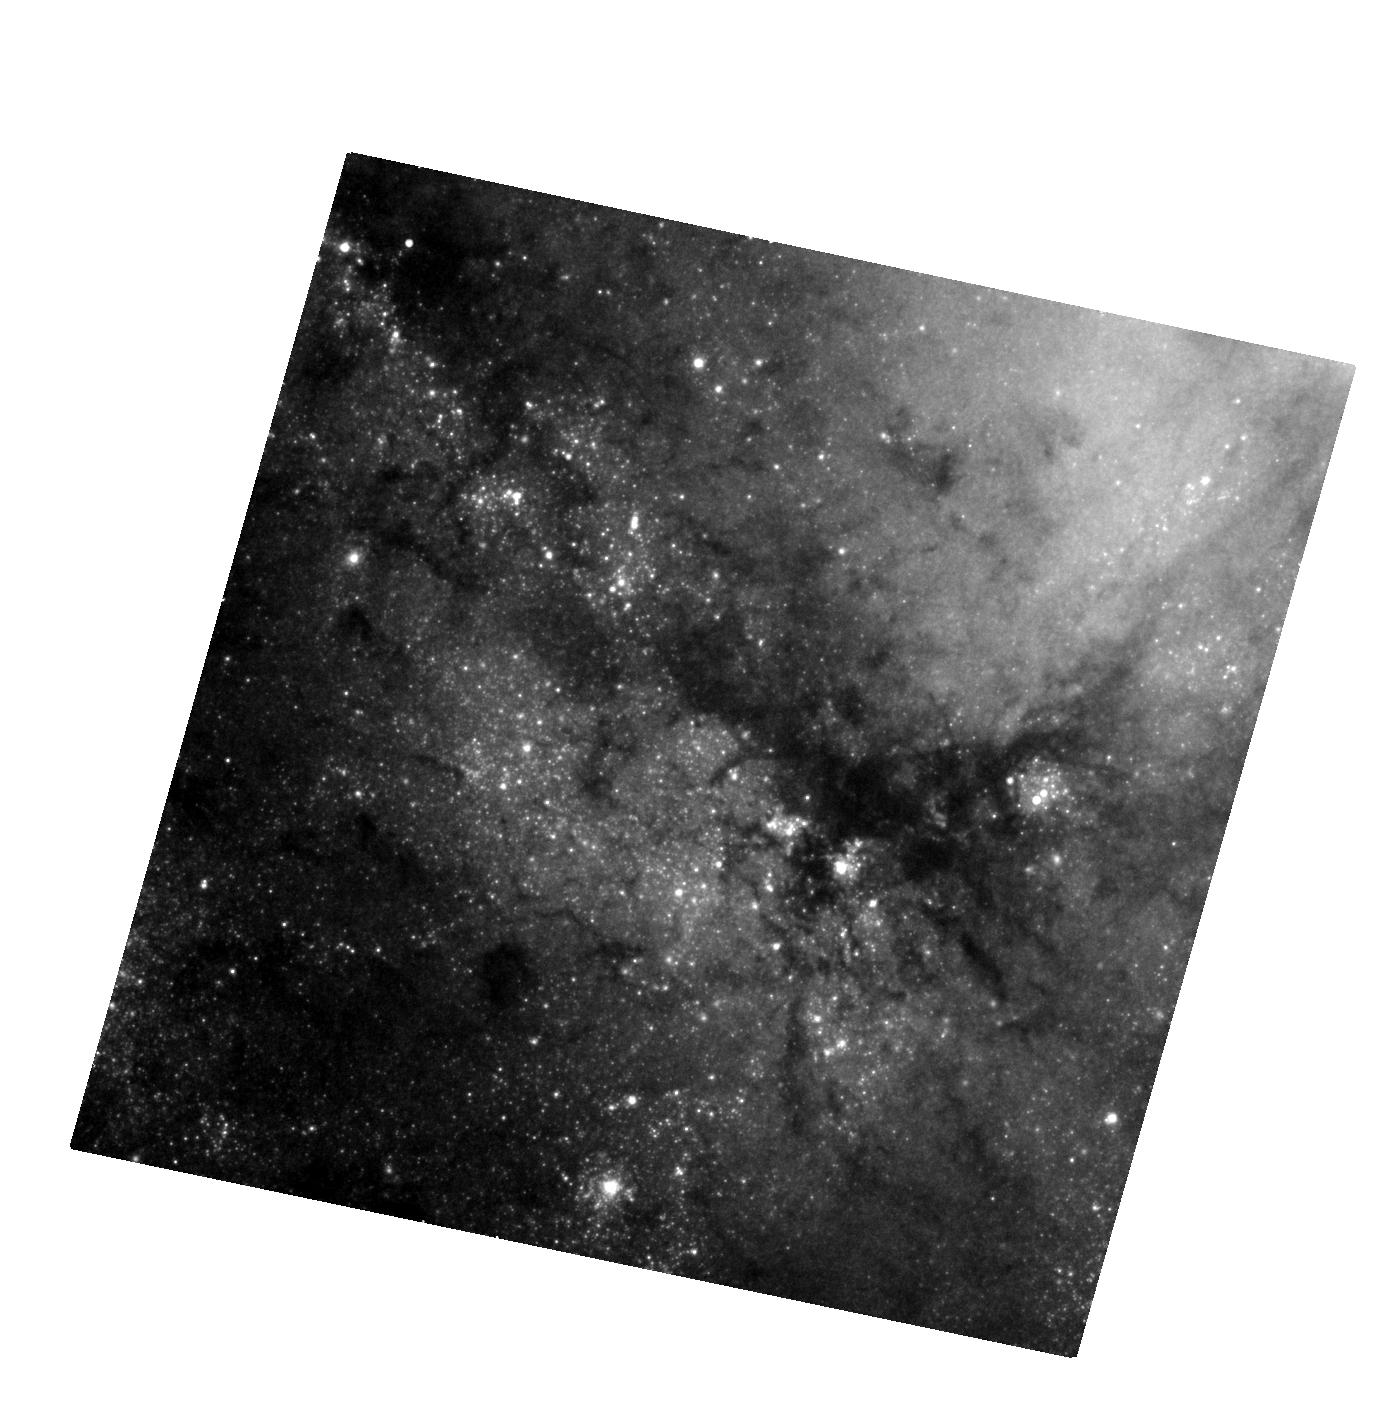
Target: SN-2009HD
Instrument: WFC3/UVIS
Filter: F814W
Exposure: 28 min
Observation ID: hst_12968_01_wfc3_uvis_f814w_ic0h01

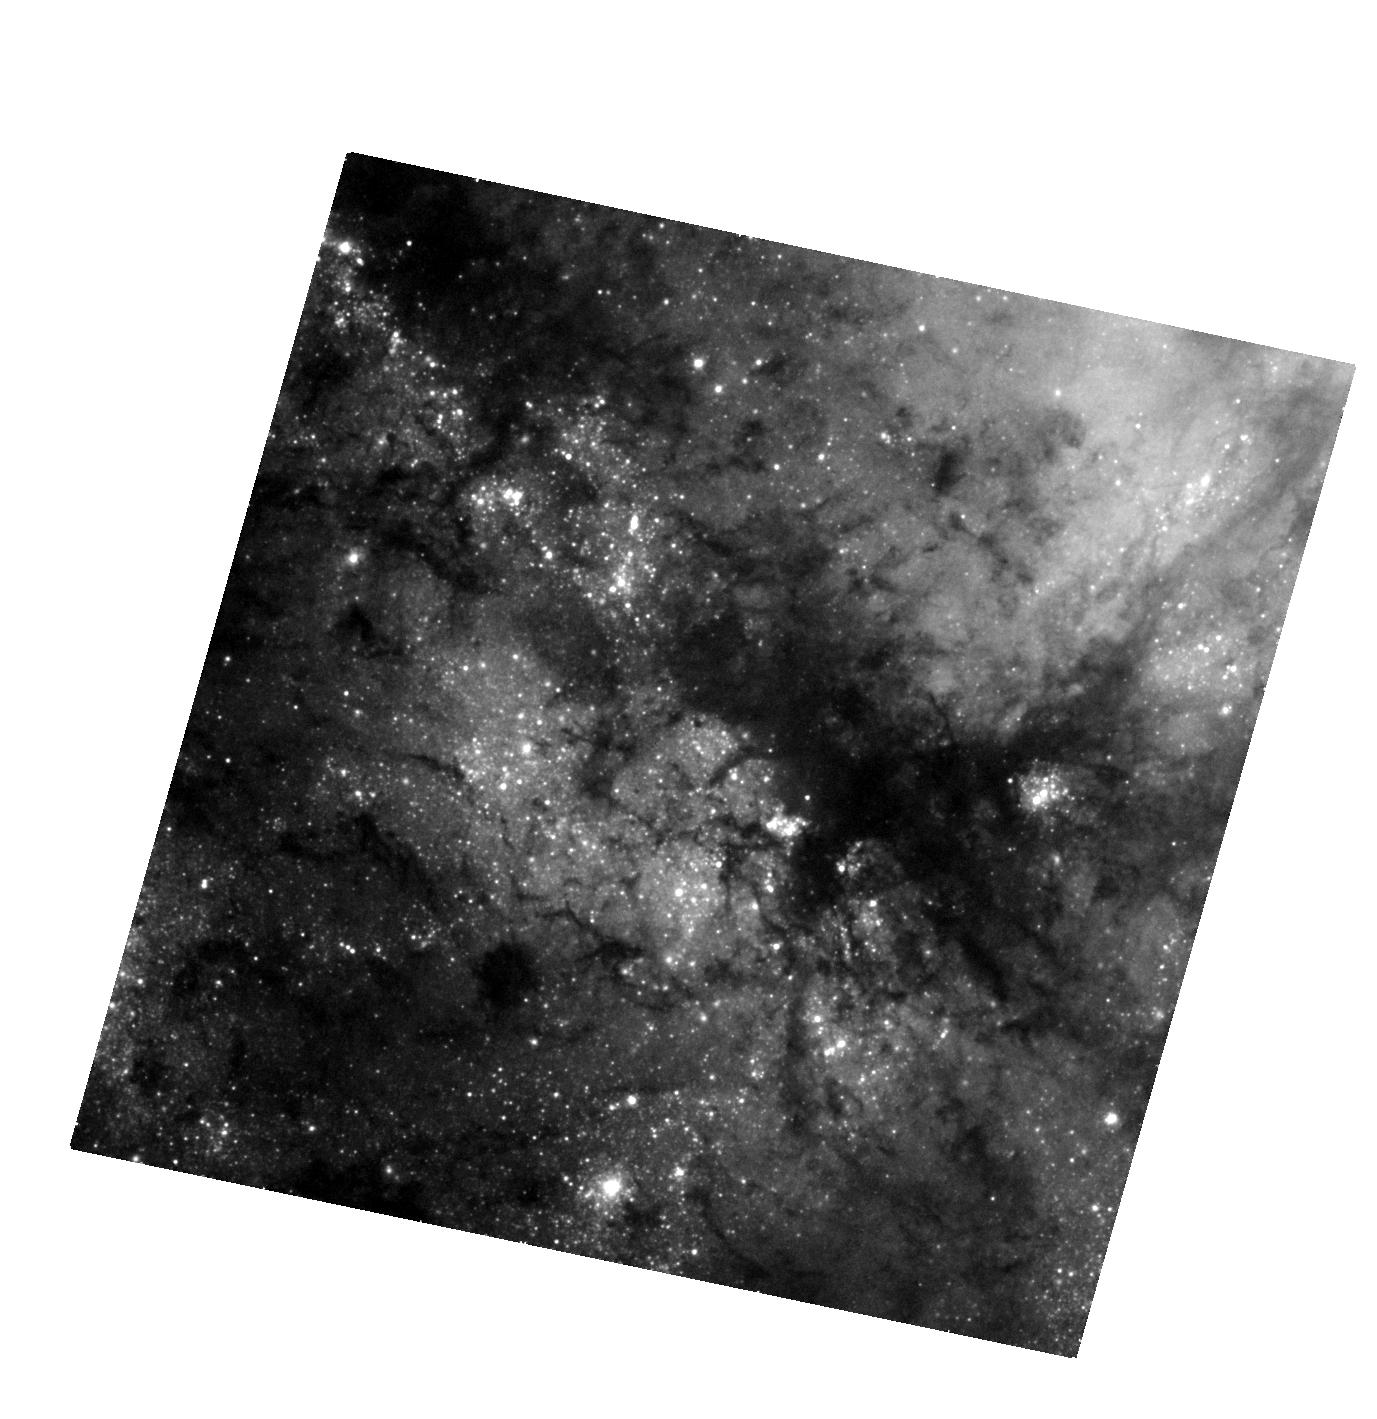
Target: SN-2009HD
Instrument: WFC3/UVIS
Filter: F555W
Exposure: 22 min
Observation ID: hst_12968_01_wfc3_uvis_f555w_ic0h01

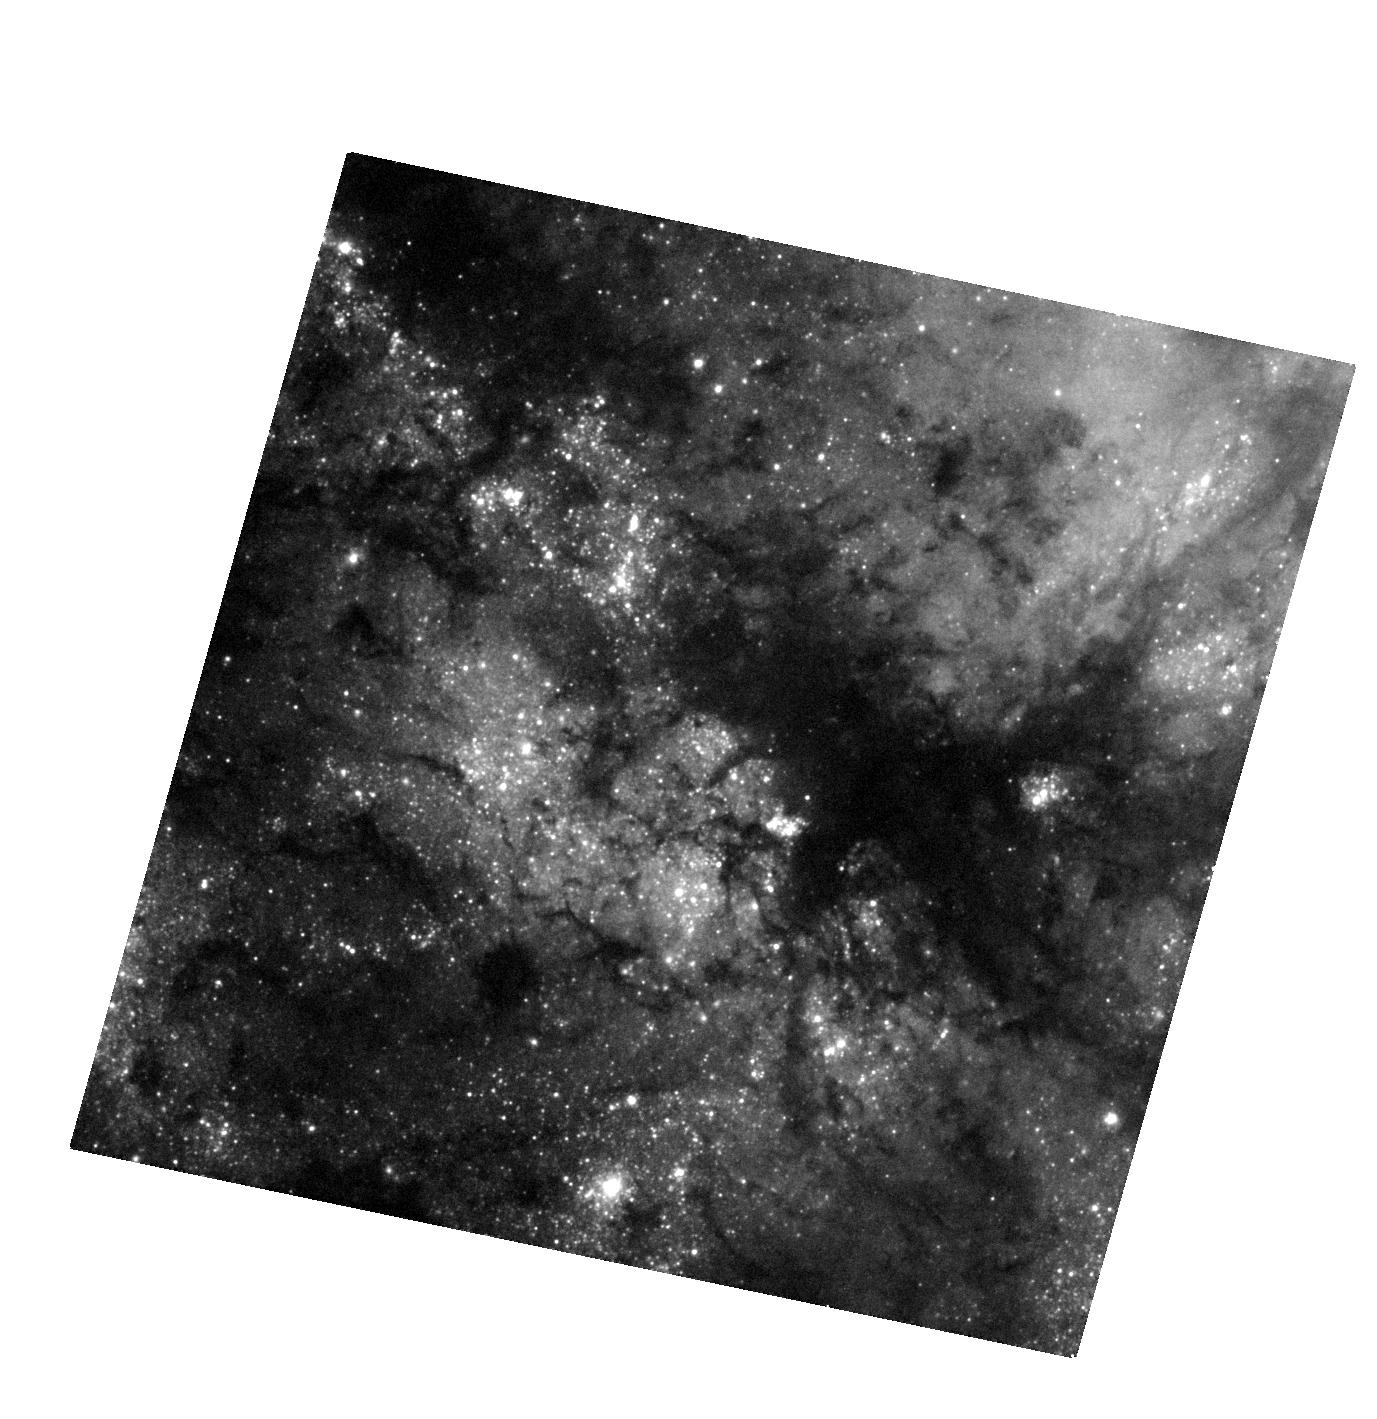
Target: SN-2009HD
Instrument: WFC3/UVIS
Filter: F438W
Exposure: 27 min
Observation ID: hst_12968_01_wfc3_uvis_f438w_ic0h01

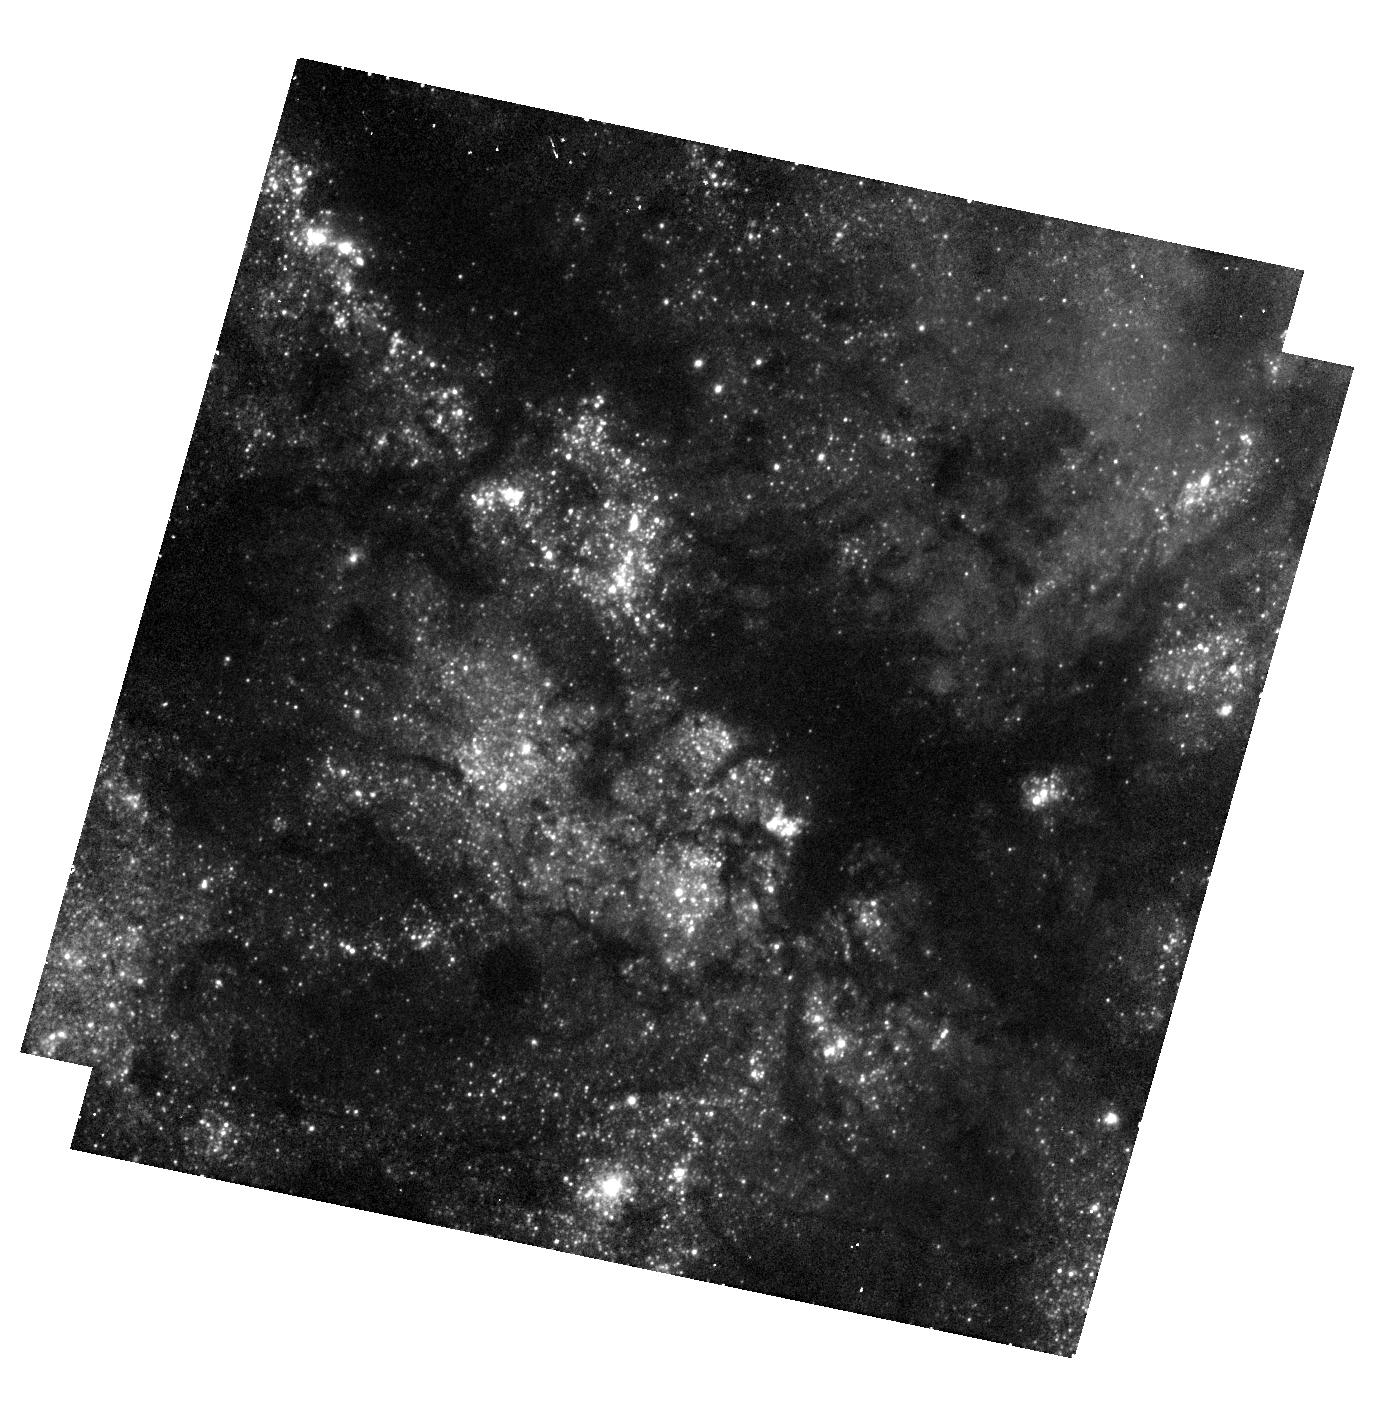
Target: SN-2009HD
Instrument: WFC3/UVIS
Filter: F336W
Exposure: 40 min
Observation ID: hst_12968_01_wfc3_uvis_f336w_ic0h01

Stellar Forensics IV: A post-explosion view of the progenitors of core-collapse supernovae (PI: Maund, Justyn Robert)

Recent studies have used high spatial resolution HST observations of supernova (SN) sites to directly identify the progenitors of core-collapse SNe on pre-explosion images. These studies have set constraints about the nature of massive stars and their evolution just prior to their explosion as SNe. Now, at late-times when the SNe have faded sufficiently, it is possible to return to the sites of these core-collapse supernovae to search for clues about the nature of their progenitors. We request time to conduct deep, late-time, high-resolution imaging with WFC3 UVIS of the site of the core-collapse SN 2009hd. We aim to: 1) Confirm our original identification, made in pre-explosion images, by confirming that the progenitor is now missing; 2) Apply image subtraction techniques for the pre-explosion images with this late-time imaging to determine accurate photometry of the progenitor to constrain its temperature and luminosity; and 3) use the stellar population in the immediate vicinity of the SN to determine the reddening and extinction that affected the progenitor. HST provides the unique combination of high-resolution optical/IR imaging at very faint magnitudes that will facilitate this study.